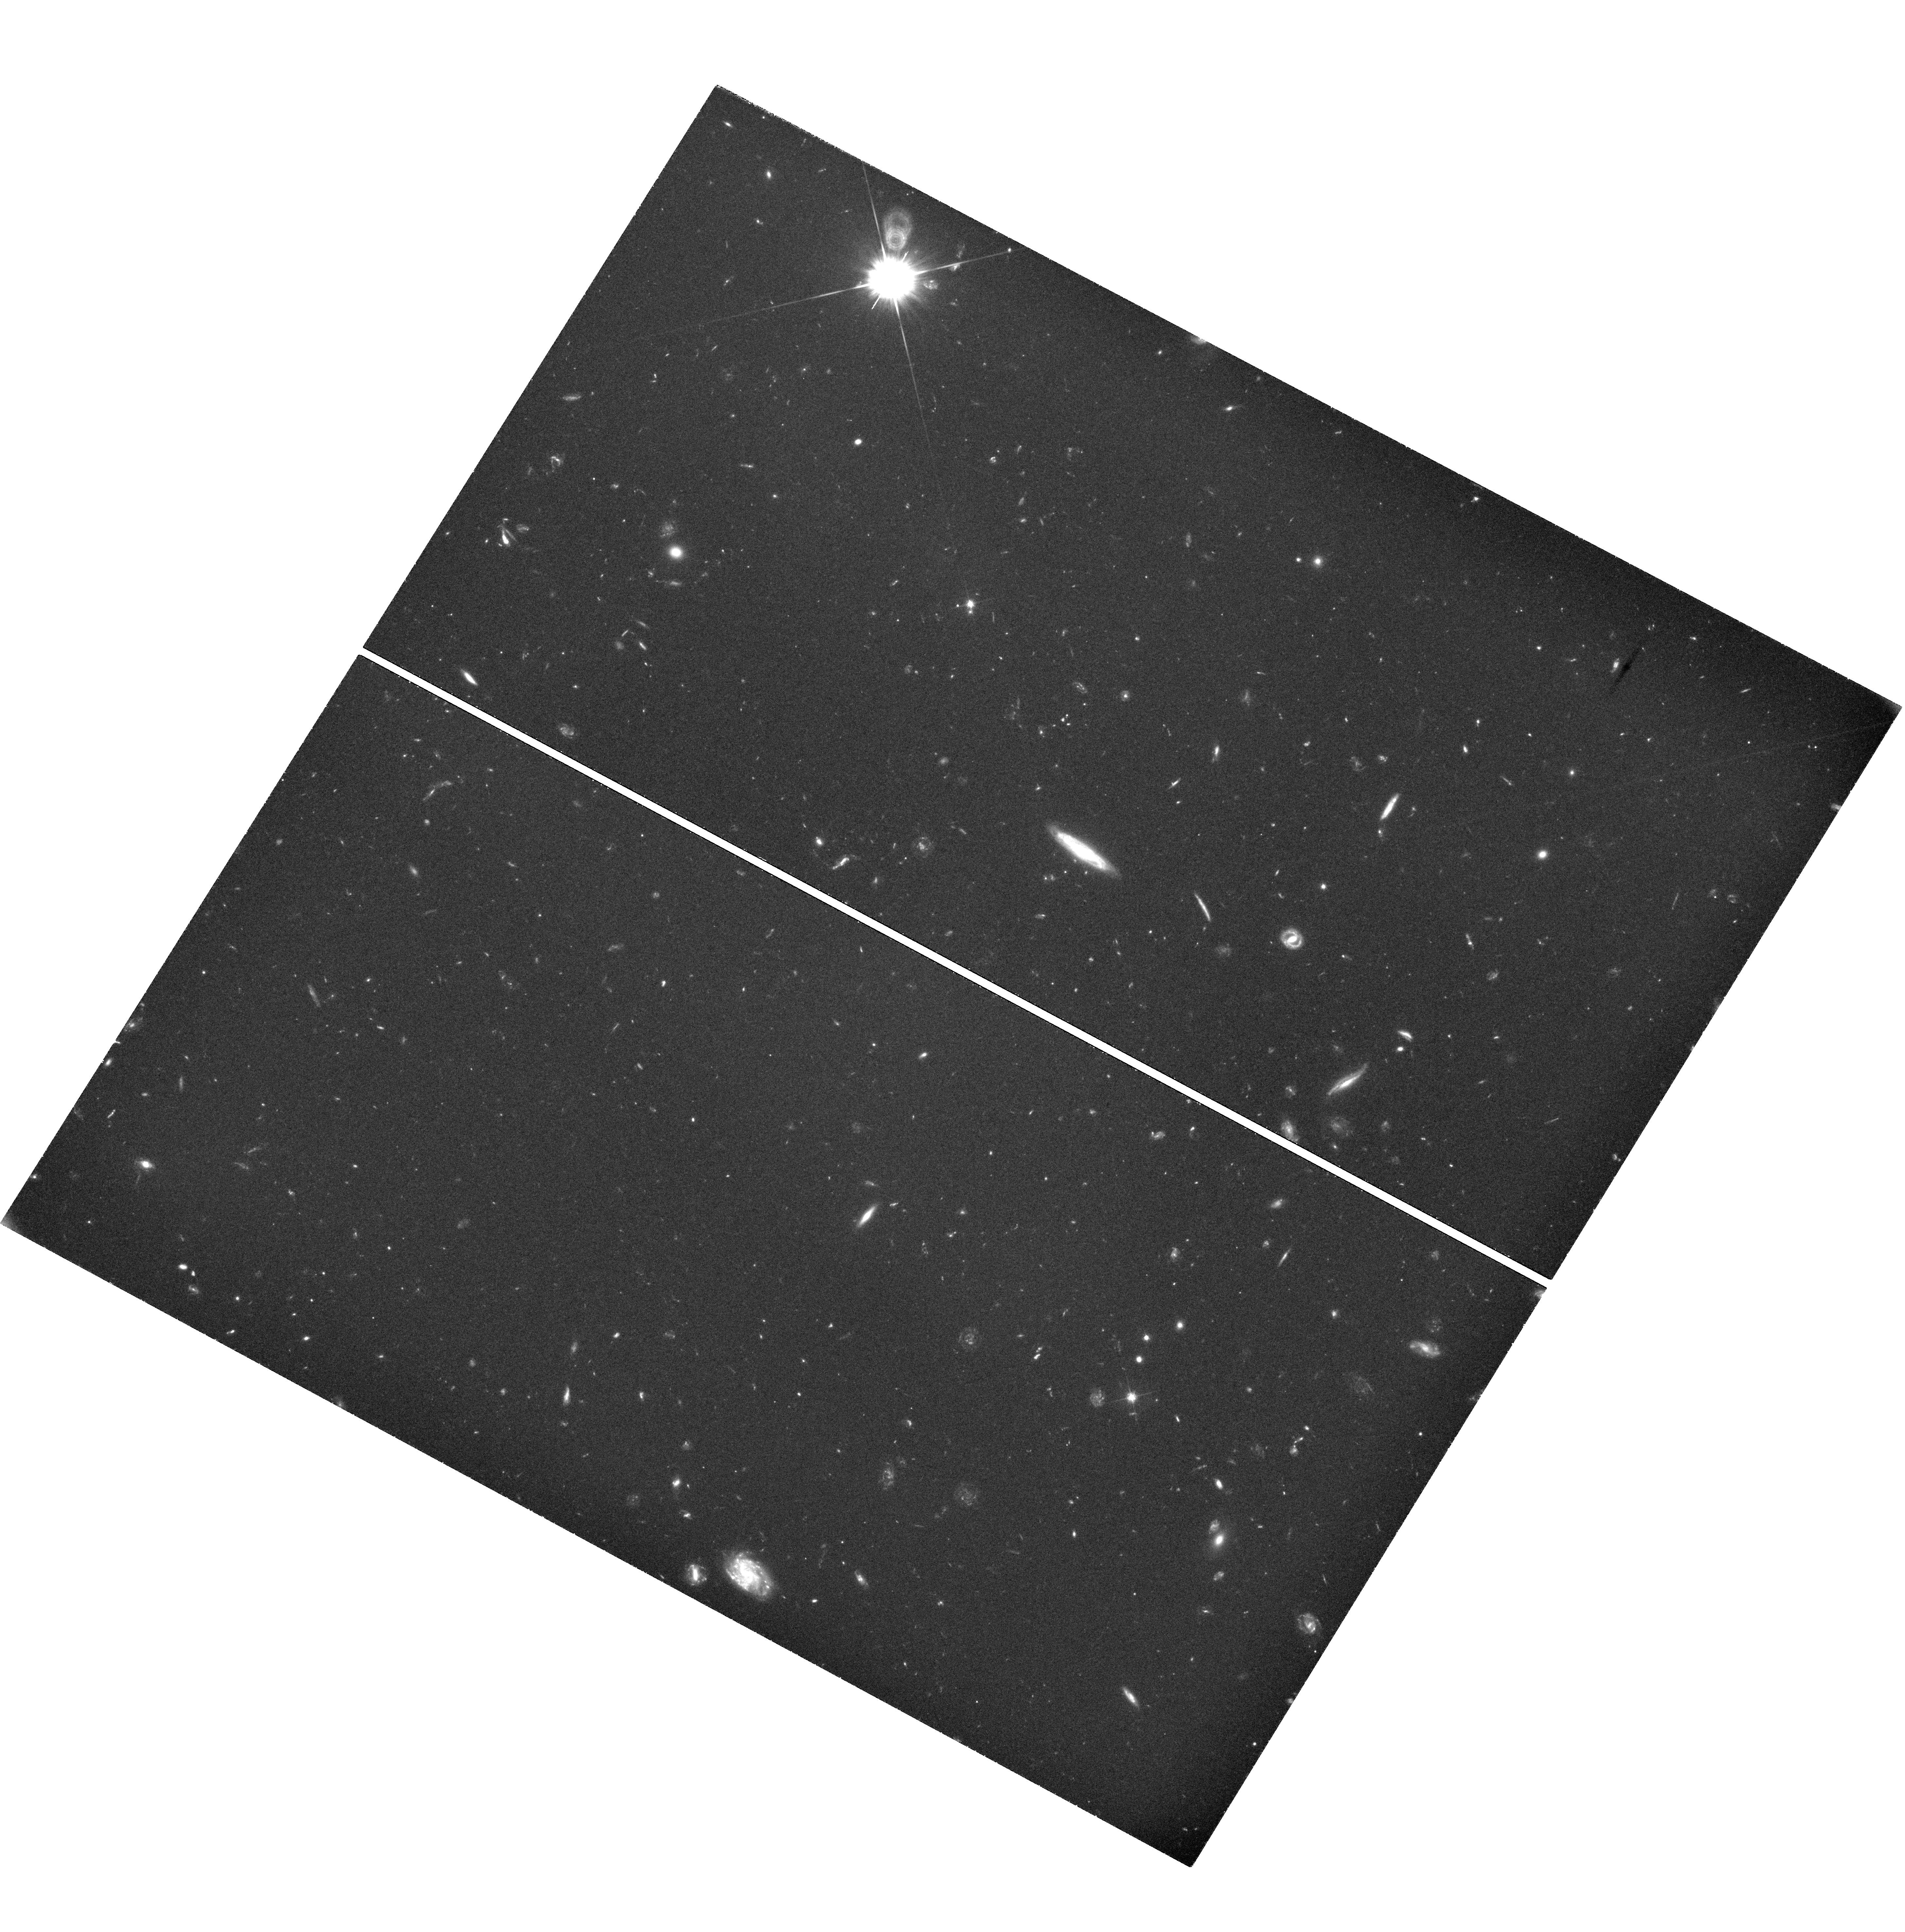
Target: GRB-150314A
Instrument: WFC3/UVIS
Filter: F606W
Exposure: 3.2 h
Observation ID: hst_13950_06_wfc3_uvis_f606w_icsb06

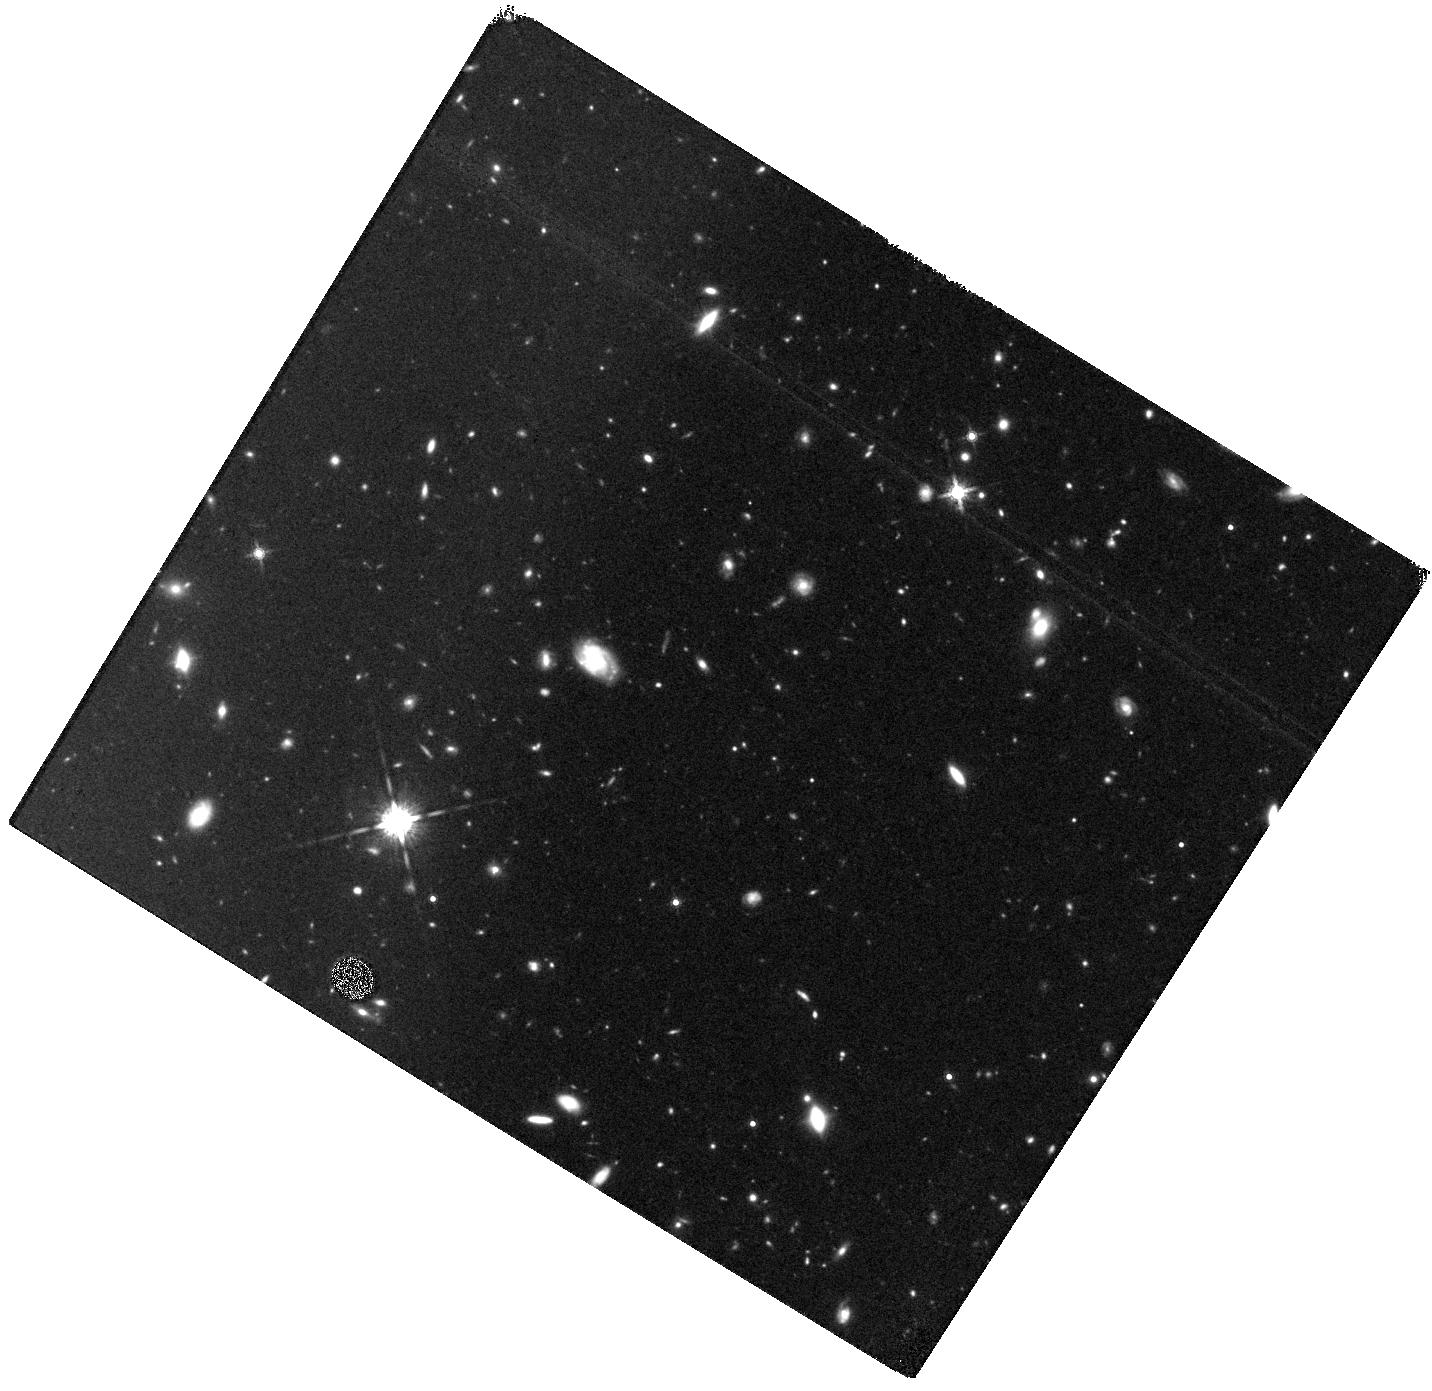
Target: GRB-150314A
Instrument: WFC3/IR
Filter: F160W
Exposure: 47 min
Observation ID: hst_13950_07_wfc3_ir_f160w_icsb07

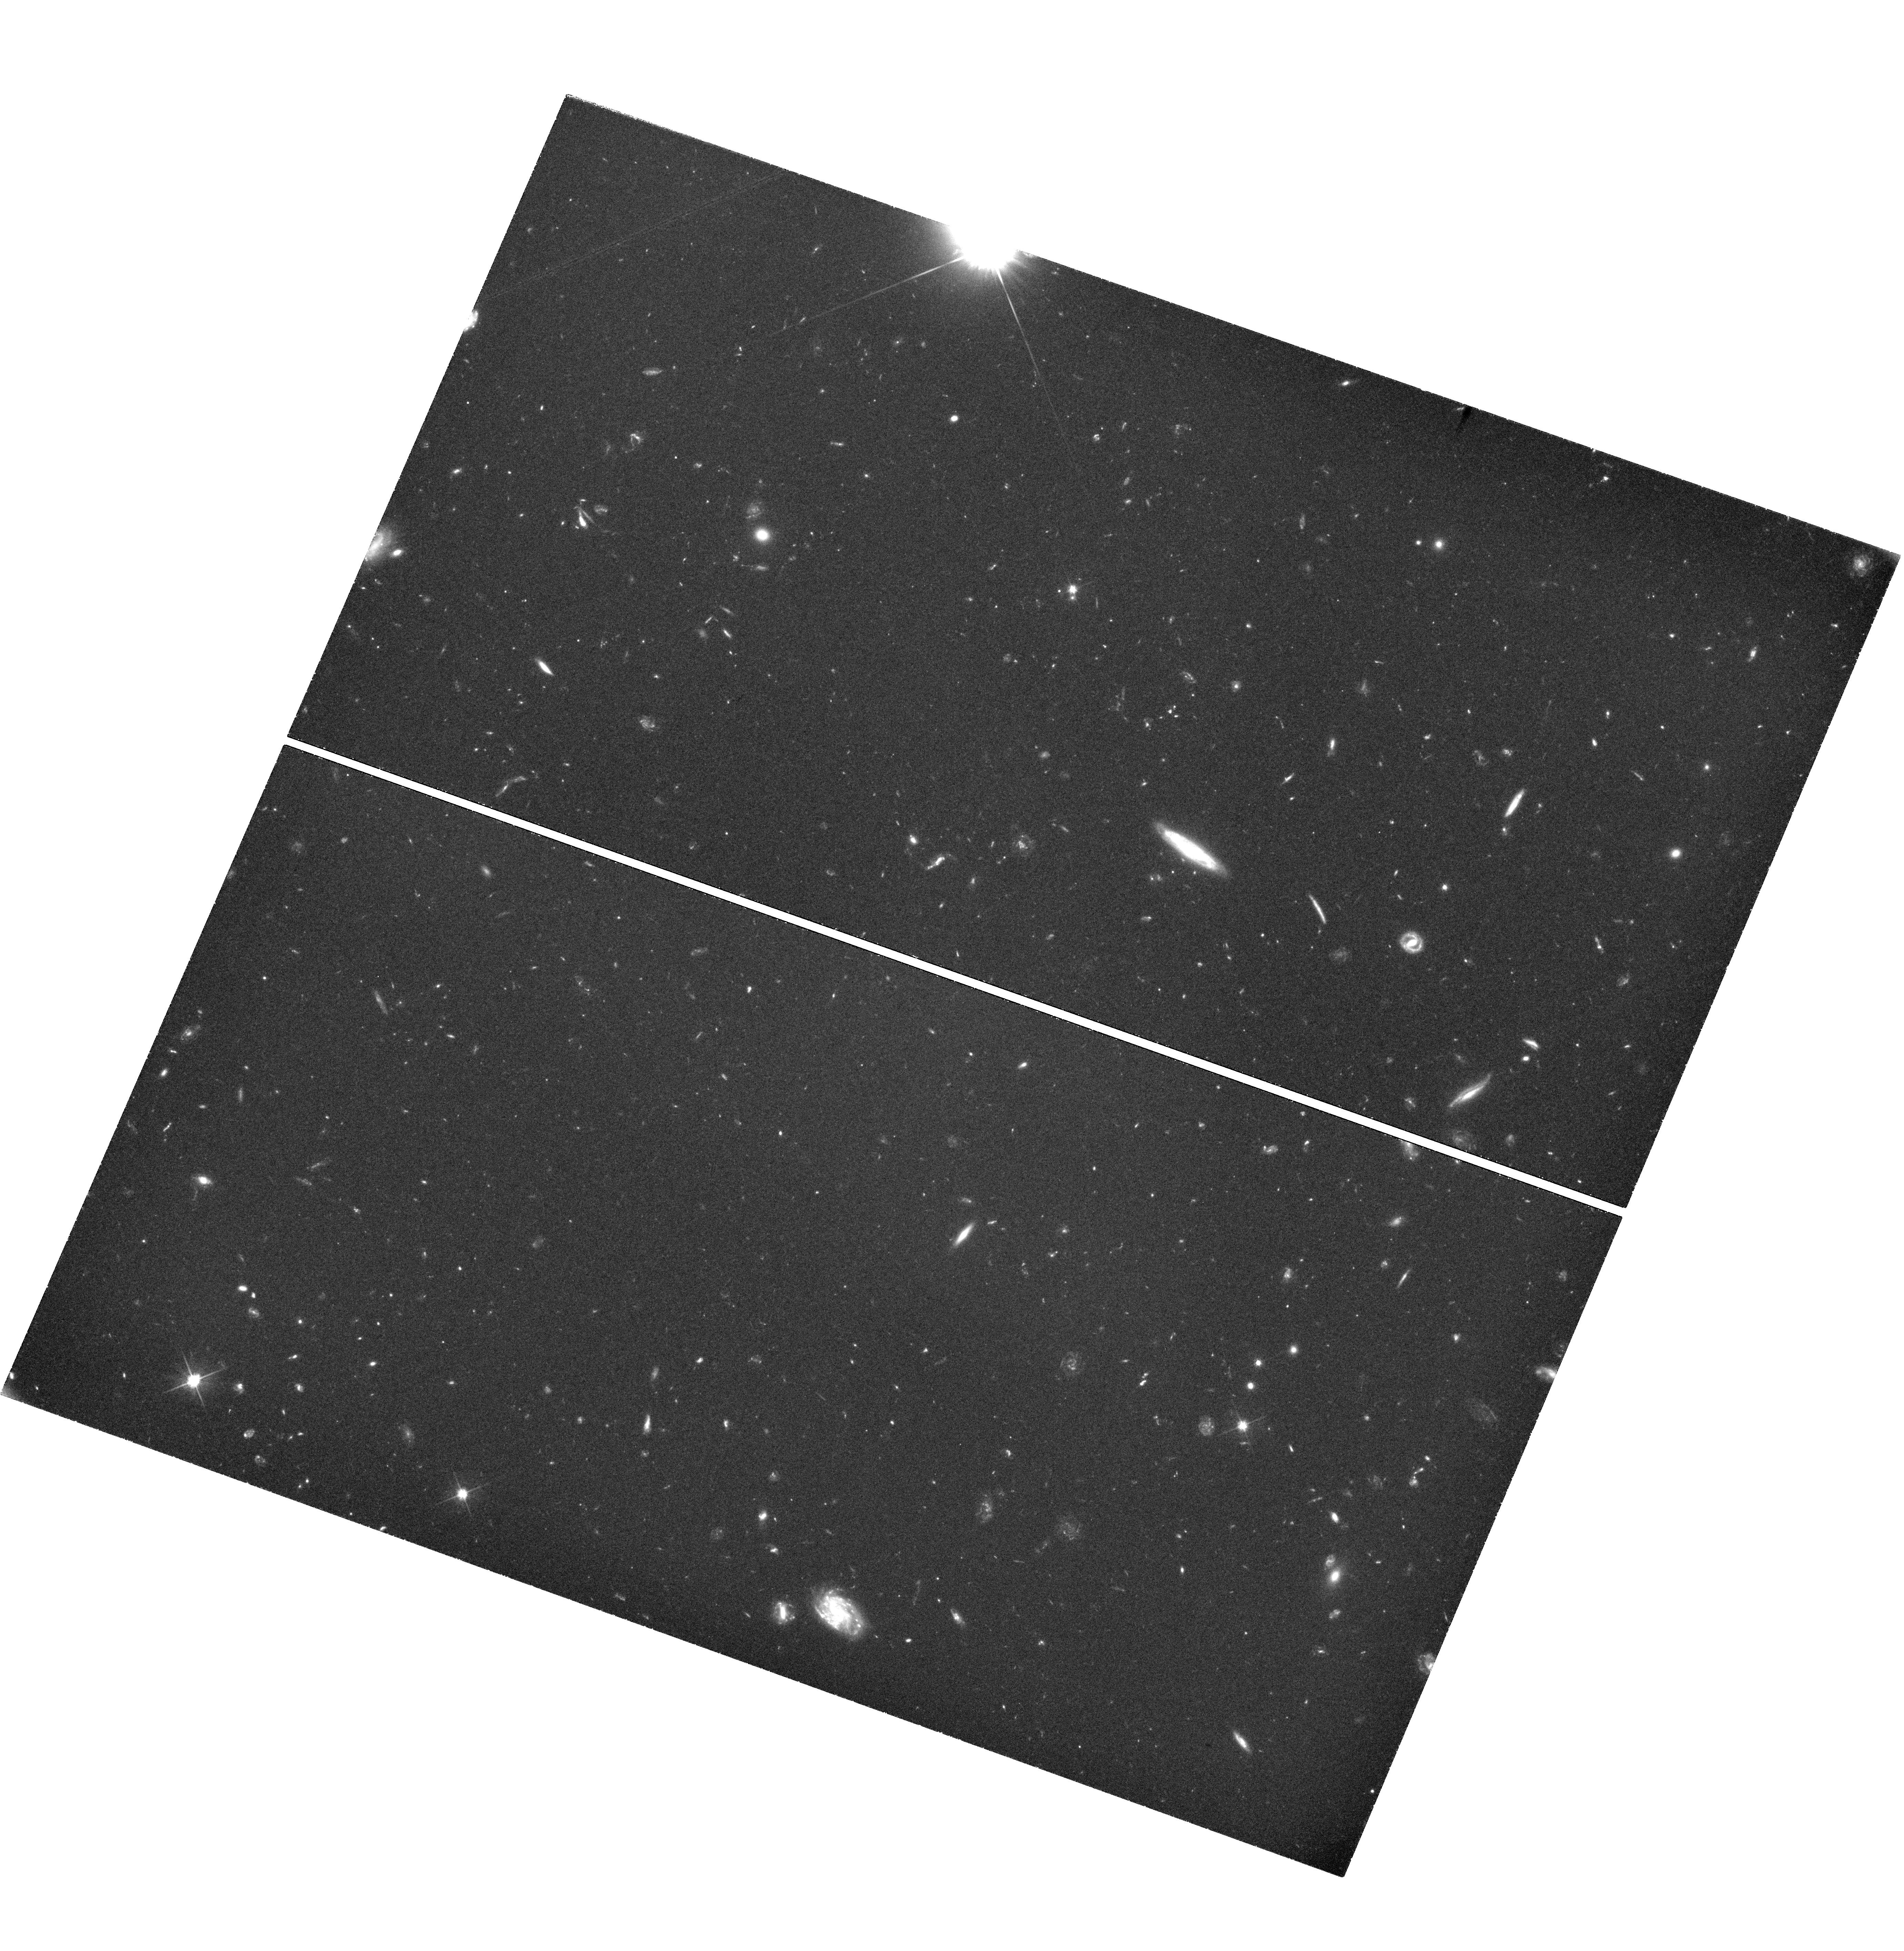
Target: GRB-150314A
Instrument: WFC3/UVIS
Filter: F606W
Exposure: 3.5 h
Observation ID: hst_13950_03_wfc3_uvis_f606w_icsb03

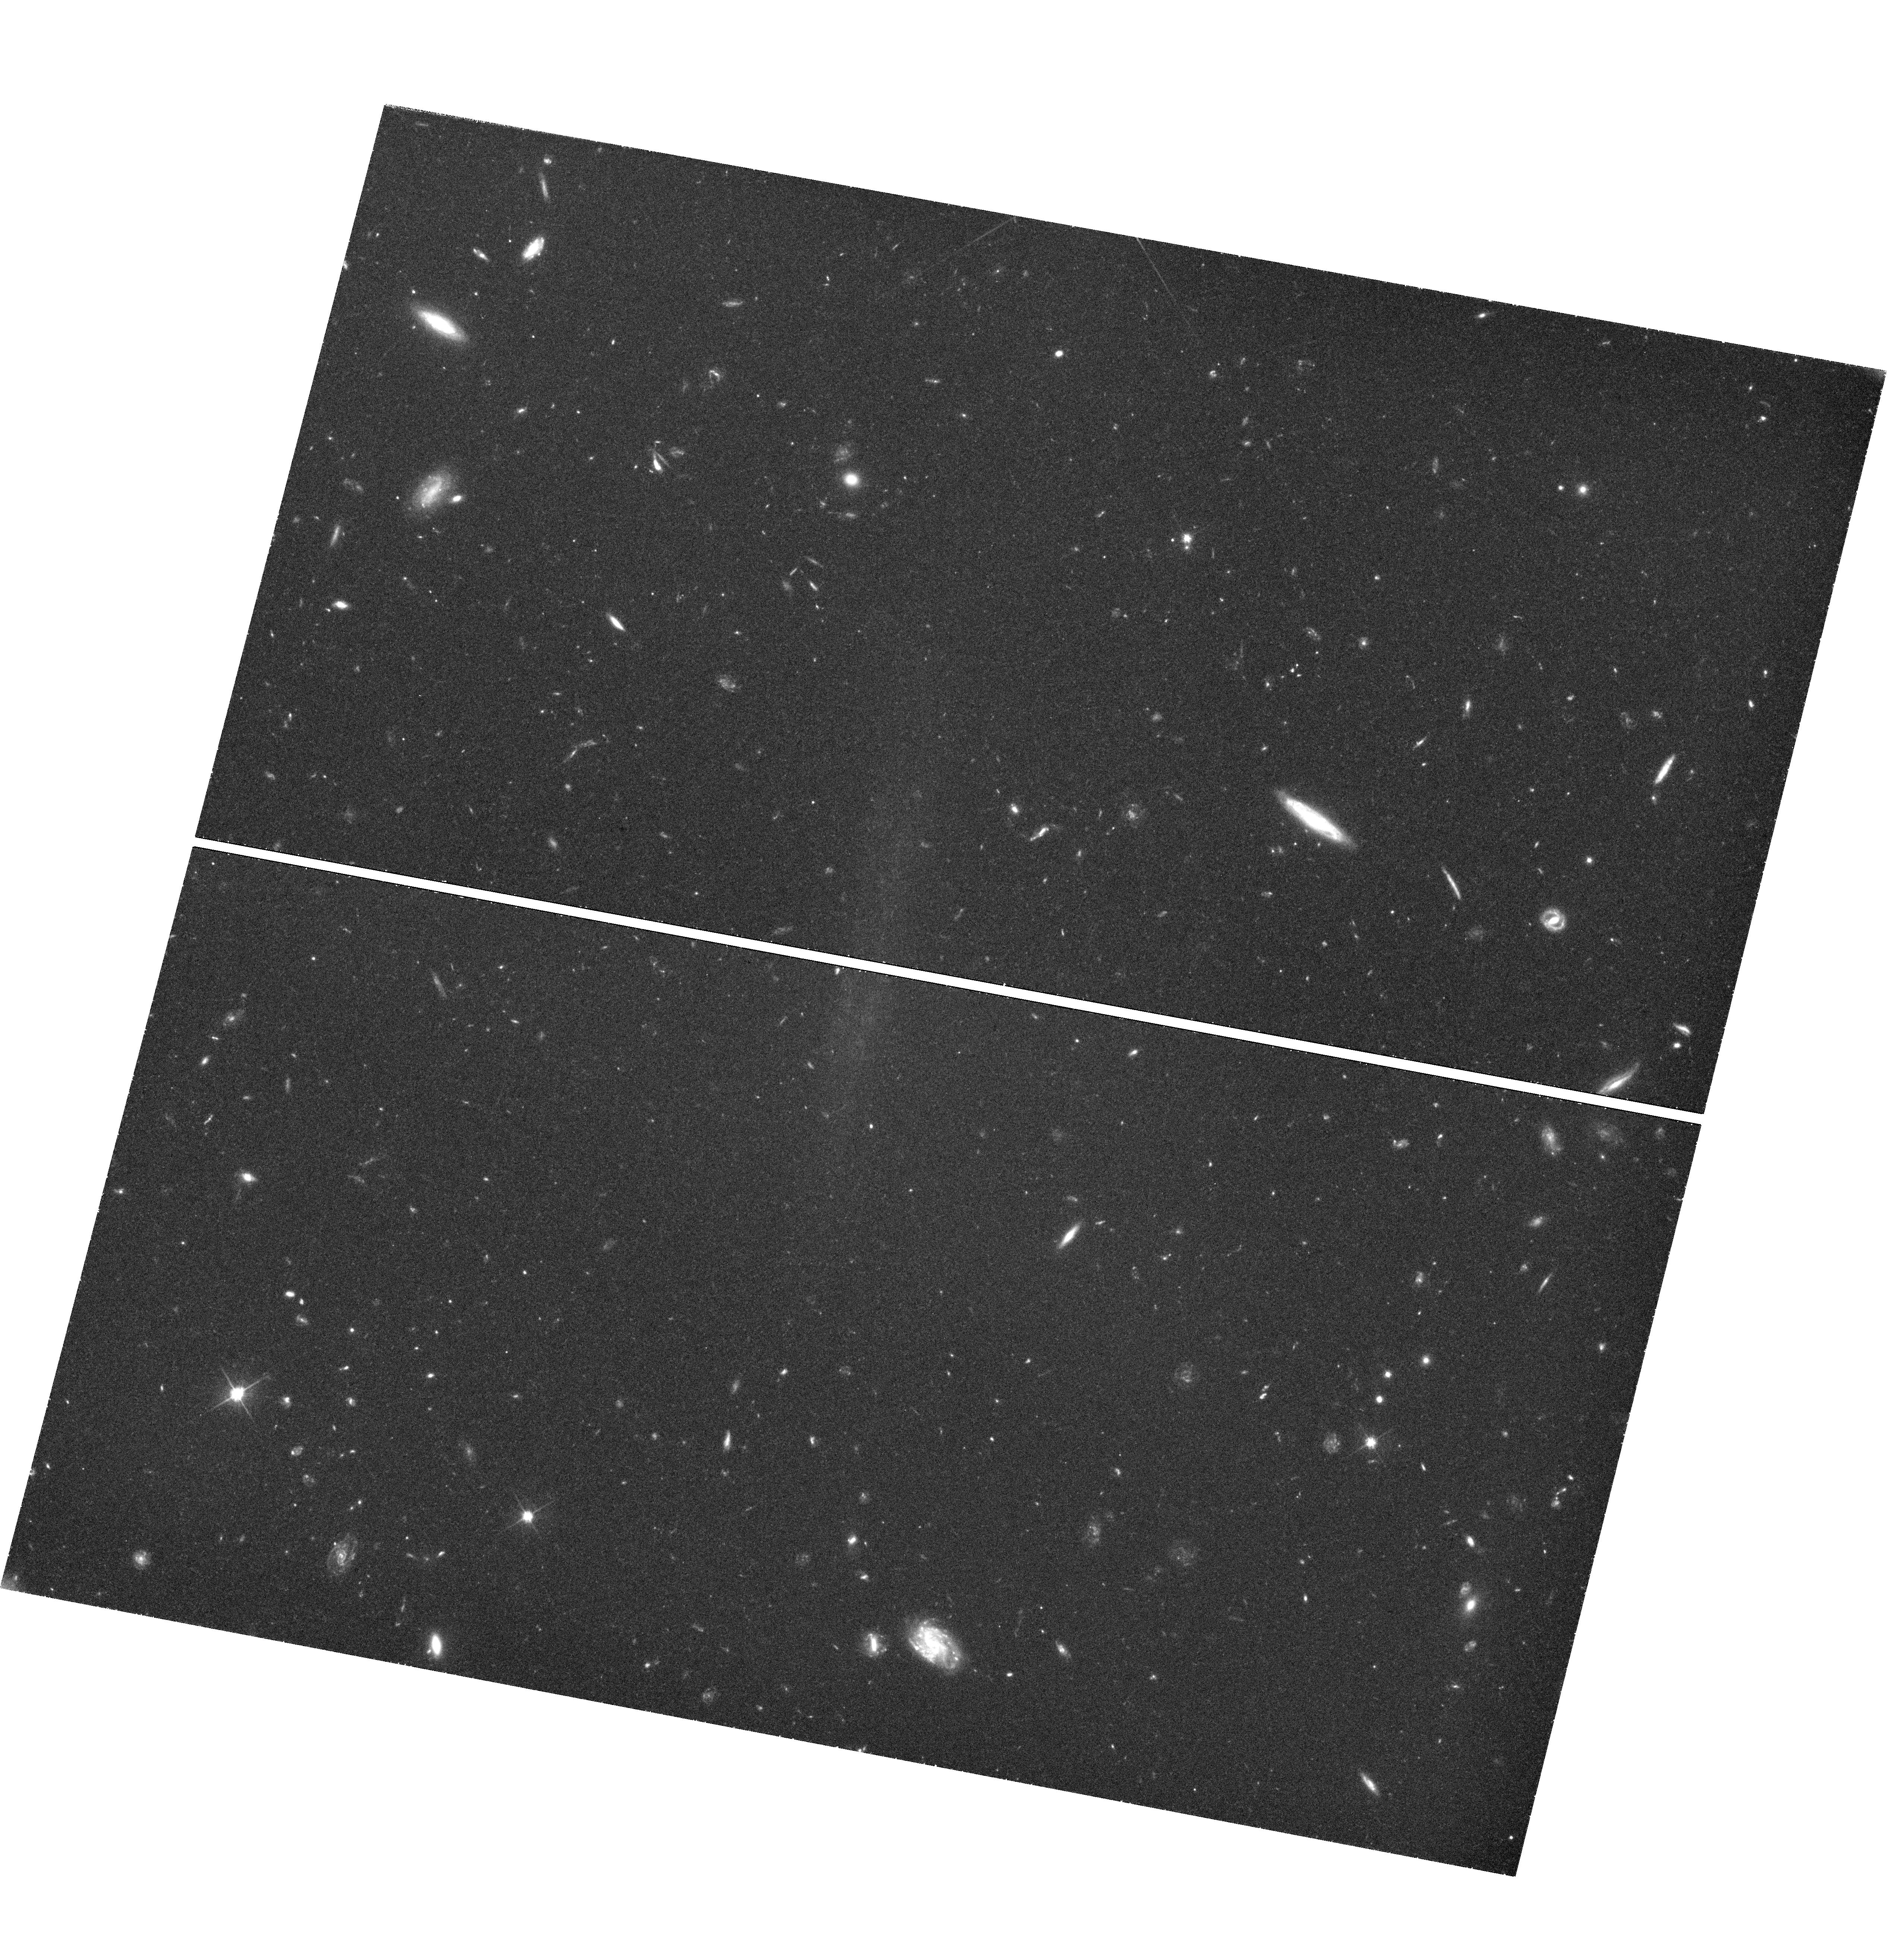
Target: GRB-150314A
Instrument: WFC3/UVIS
Filter: F606W
Exposure: 1.7 h
Observation ID: hst_13950_02_wfc3_uvis_f606w_icsb02

The Astrophysics of the Most Energetic Gamma-Ray Bursts (PI: Fruchter, Andrew S.)

The Large Area Telescope (LAT) of Fermi has found a sample of highly relativistic gamma-ray bursts (GRBs), which may be among the most energetic bursts ever discovered. Here we propose to use Chandra and HST to follow the late time X-ray and optical light curves of a LAT detected burst that also has excellent early multiwavelength coverage. Our observations, in conjunction with the Fermi data, will allow us to measure the energy and the bulk Lorentz factor of the explosion. Recent work on some of the most powerful GRBs begins to substantially constrain physical models of the progenitors. The energetics of the highly relativistic LAT bursts may greatly strengthen these constraints and provide new insight into the currently unknown mechanism that determines the energy of a GRB.